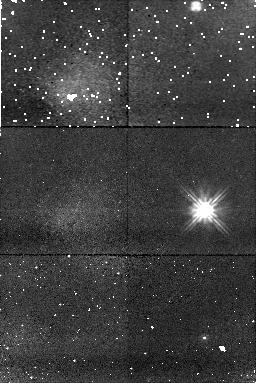
Target: VR7
Instrument: NICMOS/NIC1
Filter: F110W
Exposure: 11 min
Observation ID: n8ry13010

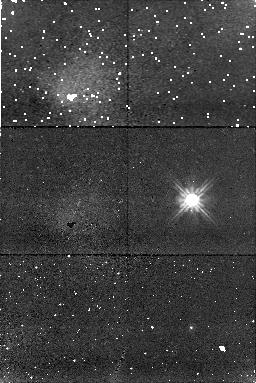
Target: LP475-242
Instrument: NICMOS/NIC1
Filter: F110W
Exposure: 11 min
Observation ID: n8ry32010

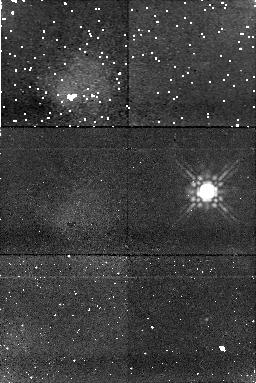
Target: HZ14
Instrument: NICMOS/NIC1
Filter: F160W
Exposure: 11 min
Observation ID: n8ry39010

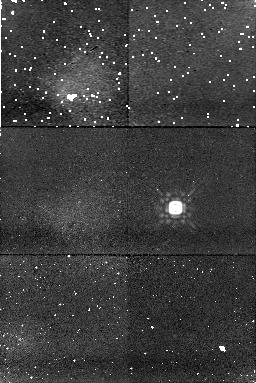
Target: LB227
Instrument: NICMOS/NIC1
Filter: F160W
Exposure: 11 min
Observation ID: n8ry12010

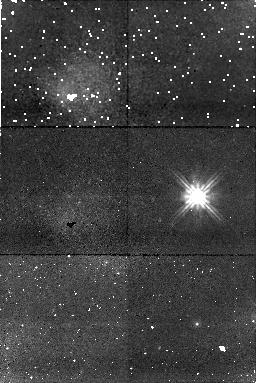
Target: VR16
Instrument: NICMOS/NIC1
Filter: F110W
Exposure: 11 min
Observation ID: n8ry20010

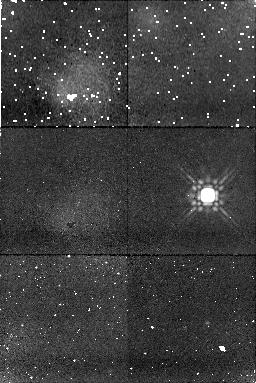
Target: HZ4
Instrument: NICMOS/NIC1
Filter: F160W
Exposure: 11 min
Observation ID: n8ry03010

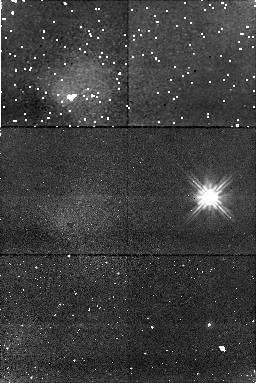
Target: HZ7
Instrument: NICMOS/NIC1
Filter: F110W
Exposure: 11 min
Observation ID: n8ry25010

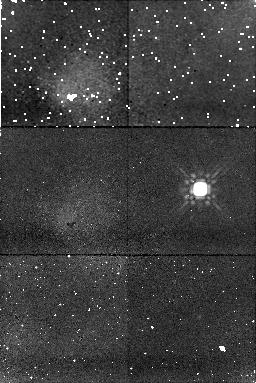
Target: LP475-242
Instrument: NICMOS/NIC1
Filter: F160W
Exposure: 11 min
Observation ID: n8ry35010

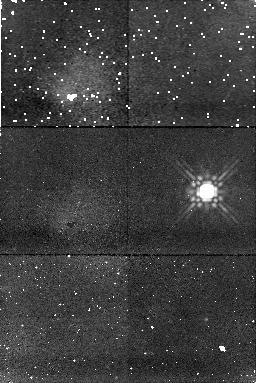
Target: HZ14
Instrument: NICMOS/NIC1
Filter: F160W
Exposure: 11 min
Observation ID: n8ry41010

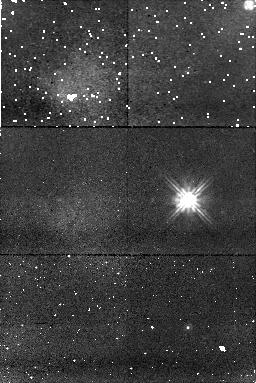
Target: VR7
Instrument: NICMOS/NIC1
Filter: F110W
Exposure: 11 min
Observation ID: n8ry14010

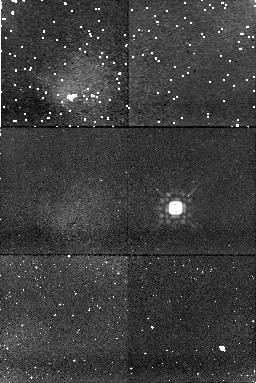
Target: LB227
Instrument: NICMOS/NIC1
Filter: F160W
Exposure: 11 min
Observation ID: n8ry10010

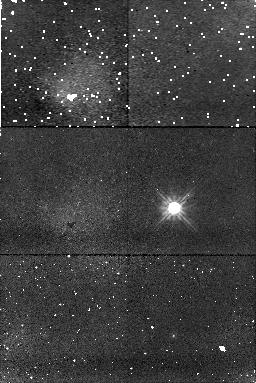
Target: LB227
Instrument: NICMOS/NIC1
Filter: F110W
Exposure: 11 min
Observation ID: n8ry08010

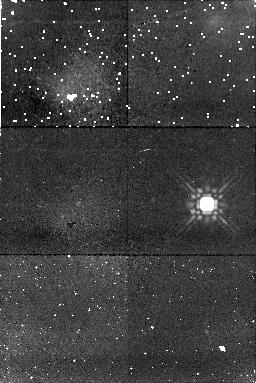
Target: HZ4
Instrument: NICMOS/NIC1
Filter: F160W
Exposure: 11 min
Observation ID: n8ry06010

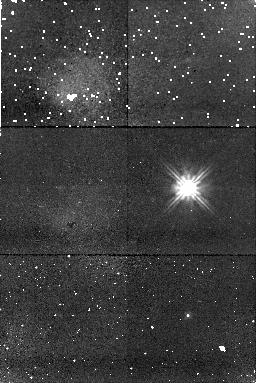
Target: VR16
Instrument: NICMOS/NIC1
Filter: F110W
Exposure: 11 min
Observation ID: n8ry19010

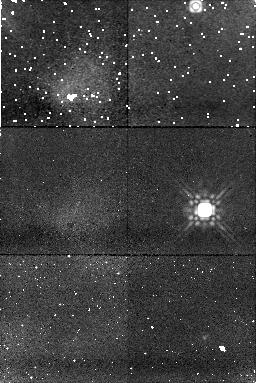
Target: VR7
Instrument: NICMOS/NIC1
Filter: F160W
Exposure: 11 min
Observation ID: n8ry16010

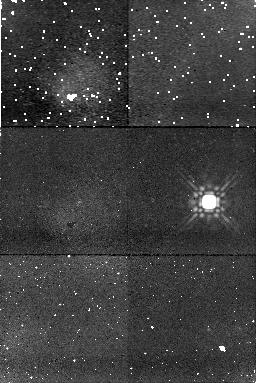
Target: HZ7
Instrument: NICMOS/NIC1
Filter: F160W
Exposure: 11 min
Observation ID: n8ry28010

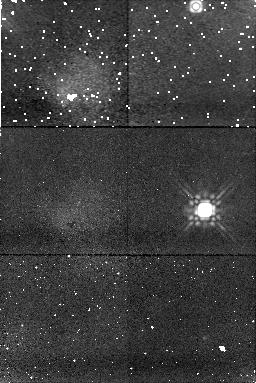
Target: VR7
Instrument: NICMOS/NIC1
Filter: F160W
Exposure: 11 min
Observation ID: n8ry17010

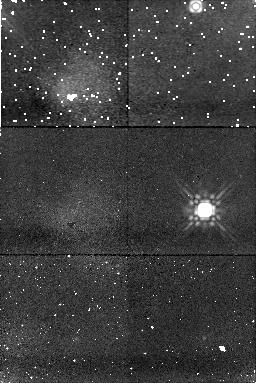
Target: VR7
Instrument: NICMOS/NIC1
Filter: F160W
Exposure: 11 min
Observation ID: n8ry15010

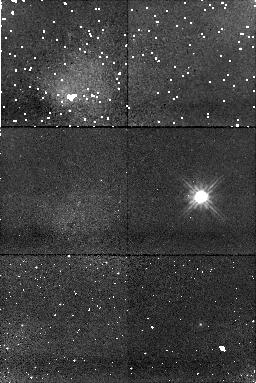
Target: LB227
Instrument: NICMOS/NIC1
Filter: F110W
Exposure: 11 min
Observation ID: n8ry07010

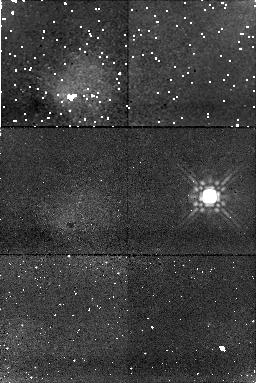
Target: HZ7
Instrument: NICMOS/NIC1
Filter: F160W
Exposure: 11 min
Observation ID: n8ry29010

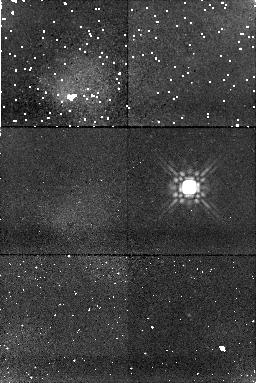
Target: VR16
Instrument: NICMOS/NIC1
Filter: F160W
Exposure: 11 min
Observation ID: n8ry23010

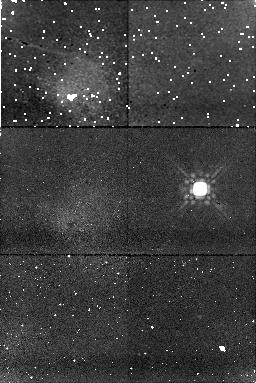
Target: LP475-242
Instrument: NICMOS/NIC1
Filter: F160W
Exposure: 11 min
Observation ID: n8ry33010

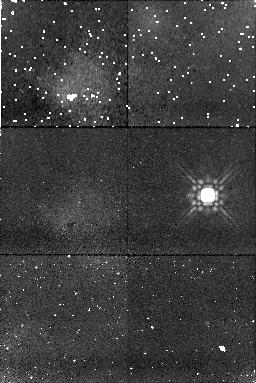
Target: HZ4
Instrument: NICMOS/NIC1
Filter: F160W
Exposure: 11 min
Observation ID: n8ry05010

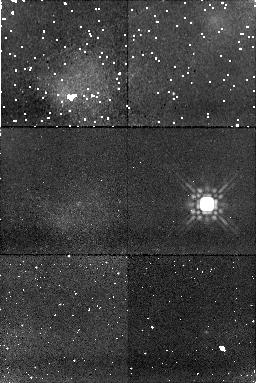
Target: HZ4
Instrument: NICMOS/NIC1
Filter: F160W
Exposure: 11 min
Observation ID: n8ry04010

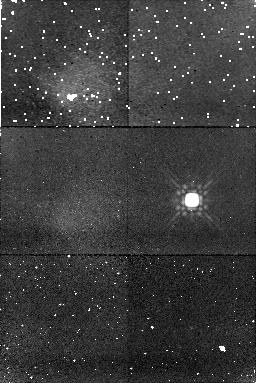
Target: LP475-242
Instrument: NICMOS/NIC1
Filter: F160W
Exposure: 11 min
Observation ID: n8ry36010

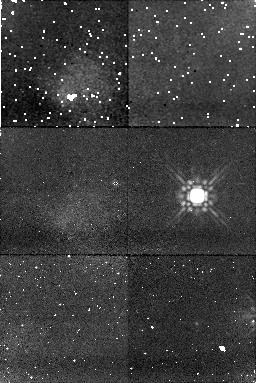
Target: VR16
Instrument: NICMOS/NIC1
Filter: F160W
Exposure: 11 min
Observation ID: n8ry22010

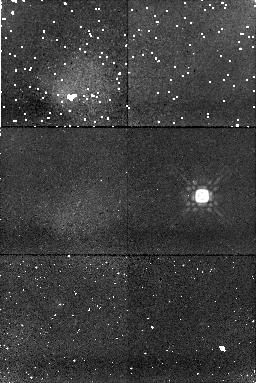
Target: LB227
Instrument: NICMOS/NIC1
Filter: F160W
Exposure: 11 min
Observation ID: n8ry09010

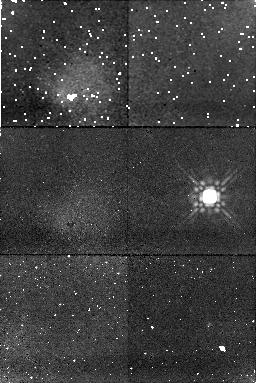
Target: HZ7
Instrument: NICMOS/NIC1
Filter: F160W
Exposure: 11 min
Observation ID: n8ry27010

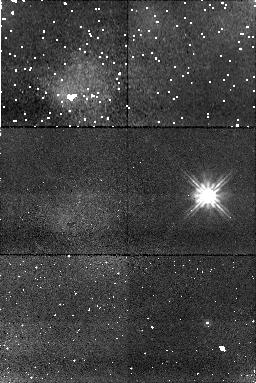
Target: HZ4
Instrument: NICMOS/NIC1
Filter: F110W
Exposure: 11 min
Observation ID: n8ry01010

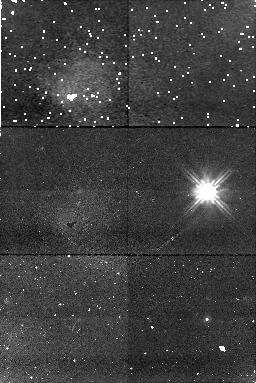
Target: HZ14
Instrument: NICMOS/NIC1
Filter: F110W
Exposure: 11 min
Observation ID: n8ry37010

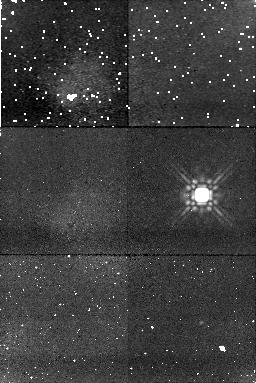
Target: HZ14
Instrument: NICMOS/NIC1
Filter: F160W
Exposure: 11 min
Observation ID: n8ry42010

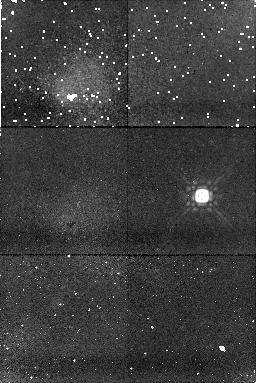
Target: LB227
Instrument: NICMOS/NIC1
Filter: F160W
Exposure: 11 min
Observation ID: n8ry11010

A NICMOS direct imaging search for giant planets around the seven single white dwarfs in the Hyades (PI: Zinnecker, Hans)

We propose to use the NIC1 camera on HST to search for massive giant planets around the known seven single white dwarfs in the nearby Hyades cluster at sub-arcsec separations. At an age of 625 Myr, the white dwarfs had protogenitor masses of about 3 solar masses, and massive gaseous giant planets should have formed in the massive circumstellar disks around these ex Herbig A0 stars, probably at orbital separations similar or slightly larger than that of Jupiter (5 AU) in our own solar system. Such planets would have survived the post-Main Sequence mass loss of the parent star, and would have migrated outward adiabatically by a factor 4.5, equal to the ratio of initial to final stellar mass (3Mo/0.66Mo), due to conservation of orbital angular momentum during the mass loss (AGB and PN) phase. Thus the orbital separation NOW would be 4.5 x 5 AU = 22.5 AU, which at the distance of the Hyades (45 pc) corresponds to 0.50 arcsec. Simulations with TinyTim then show that giant planets at this separation with masses in the range 6-12 Jupiter masses and apparent J and H magnitudes in the range 20.5-23.3 mag (from Baraffe or Burrows models) can be spatially resolved around the Hyades white dwarfs. Their J and H brightnesses are known to be 15 +/- 0.5 mag, implying a median star-planet brightness ratio of 1000:1 (7.5 mag). This combination of dynamic range and orbital separation is observable with NICMOS, by subtracting images taken at two roll angles. Therefore, the proposed near-IR diffraction-limited observations in the F110W and F160W filters promise to resolve giant planets around low-mass stars for the first time. If successful, the observations would also prove that giant planets do form around early-type stars more massive than the Sun.